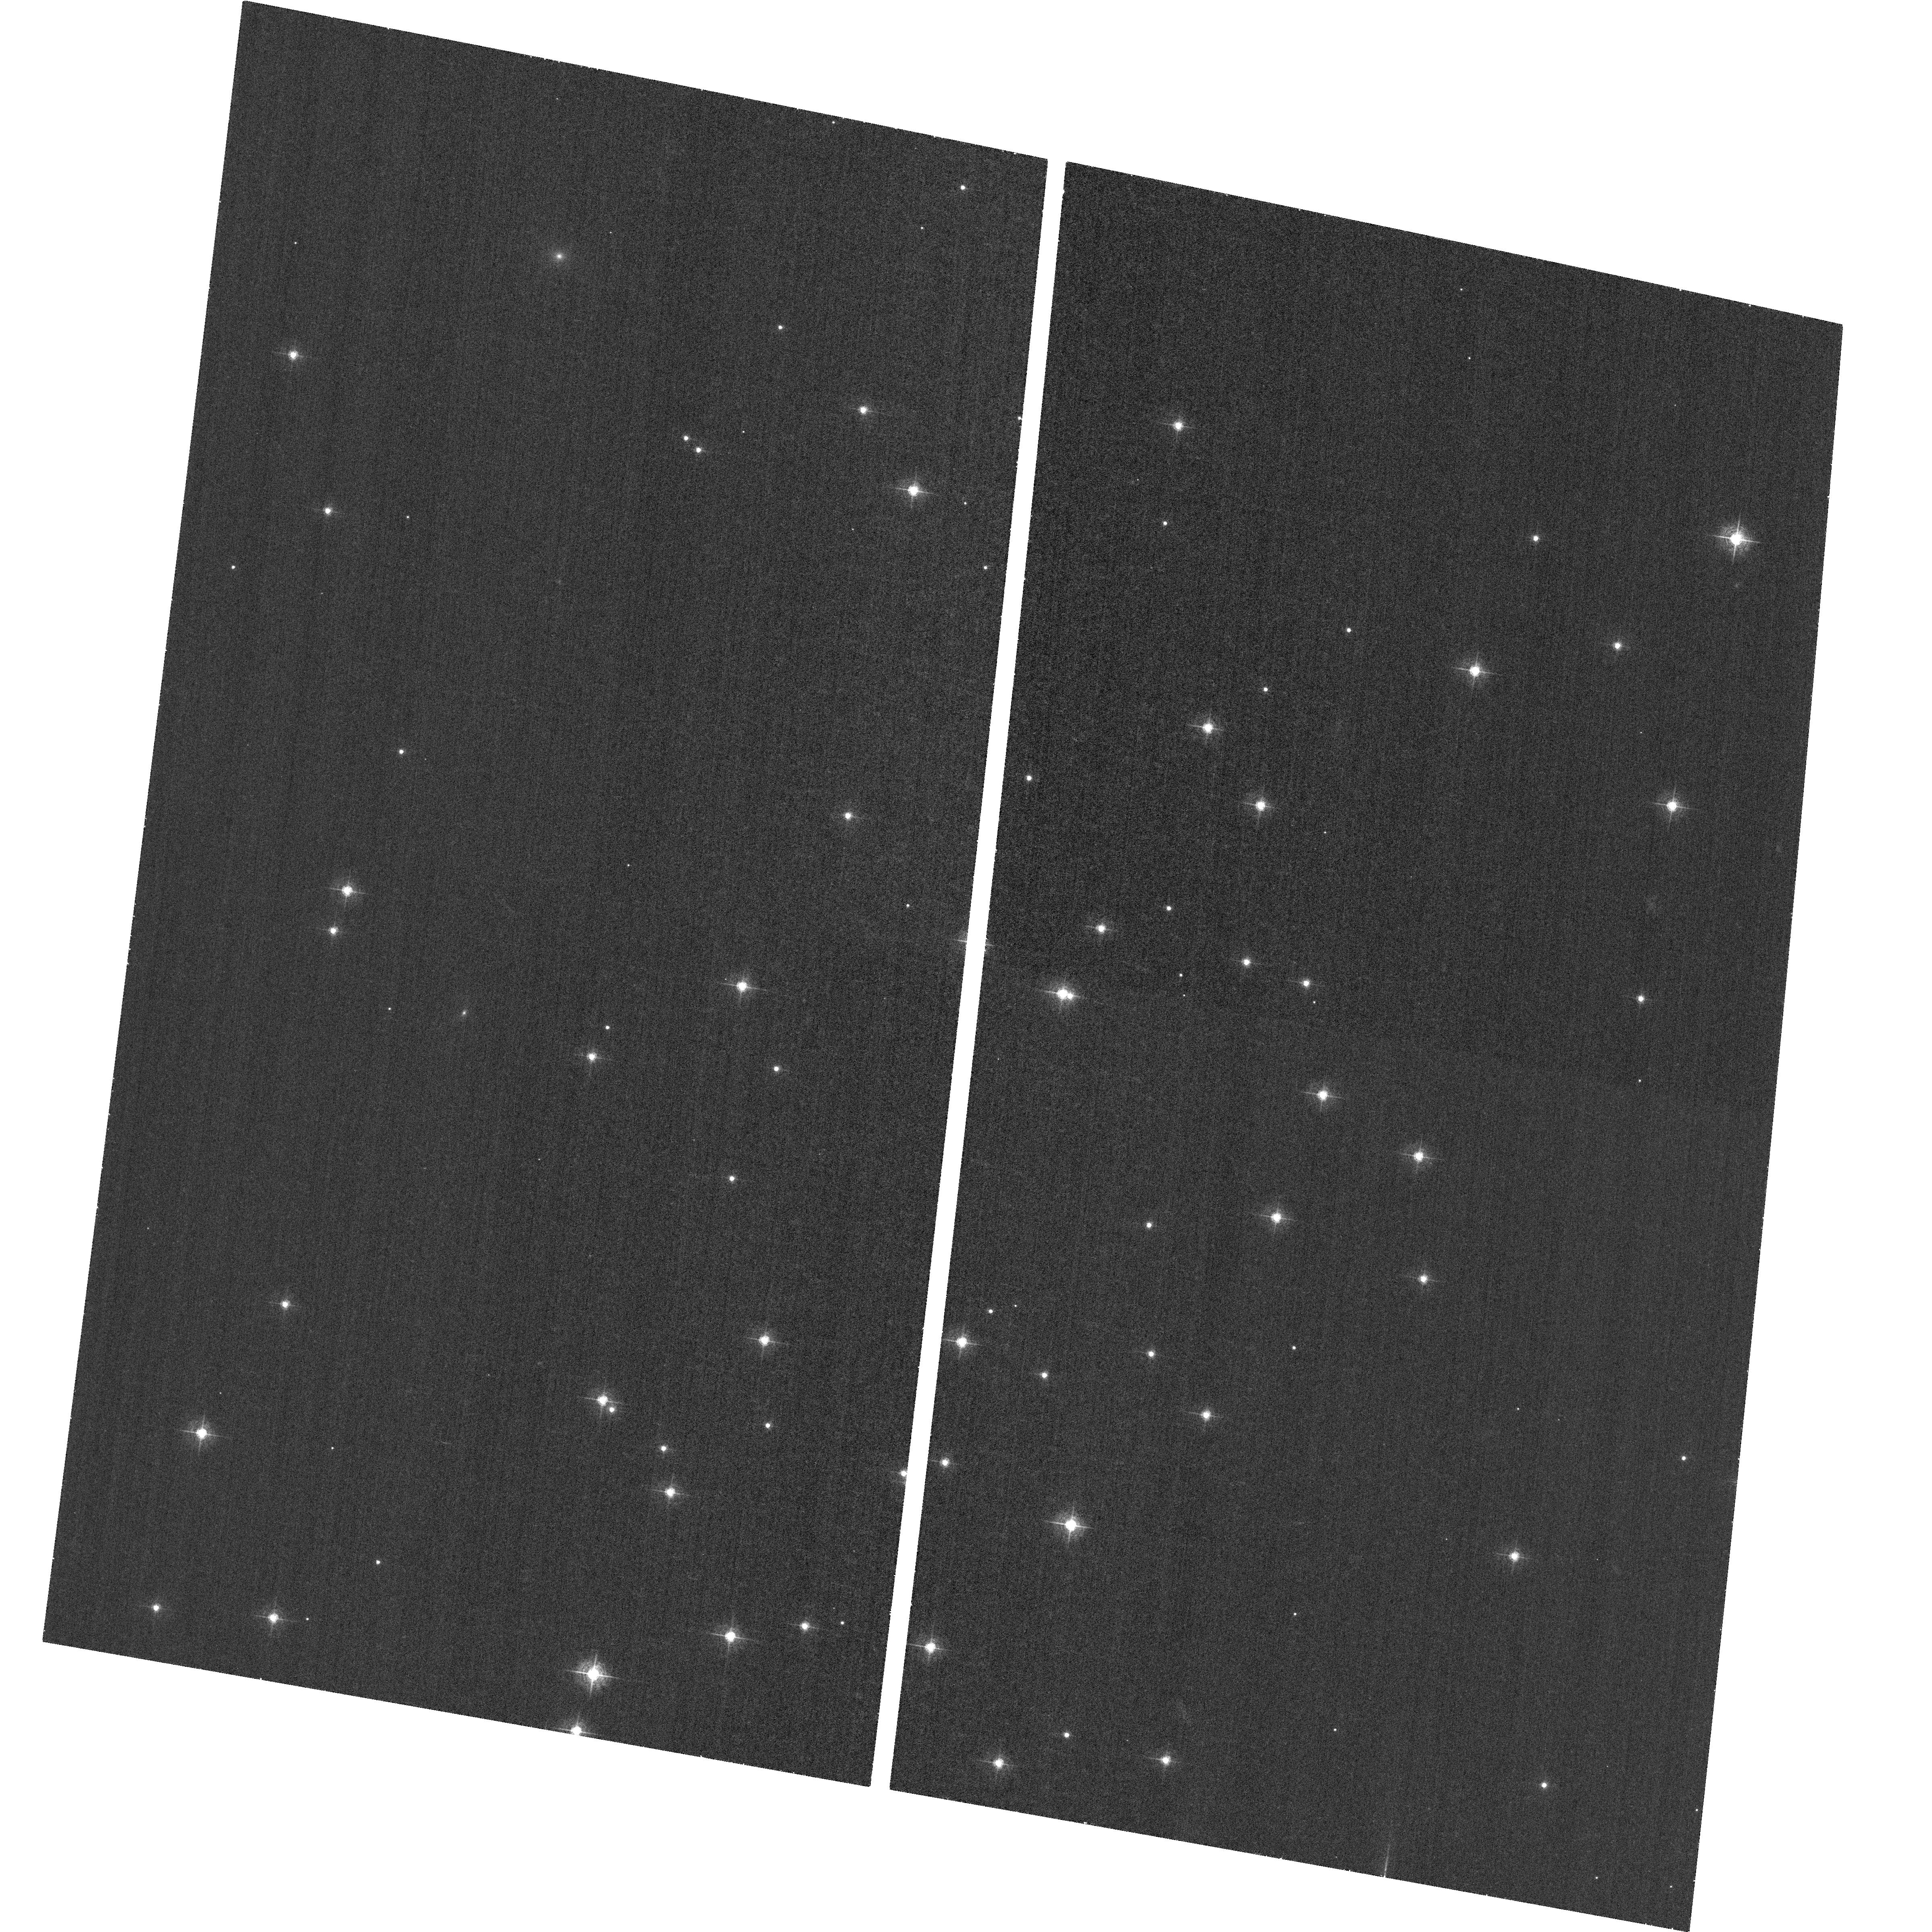
Target: NGC-188-58. Instrument: ACS/WFC. Filter: F502N. Exposure: 33 min. Observation ID: hst_11379_12_acs_wfc_f502n_ja8z12

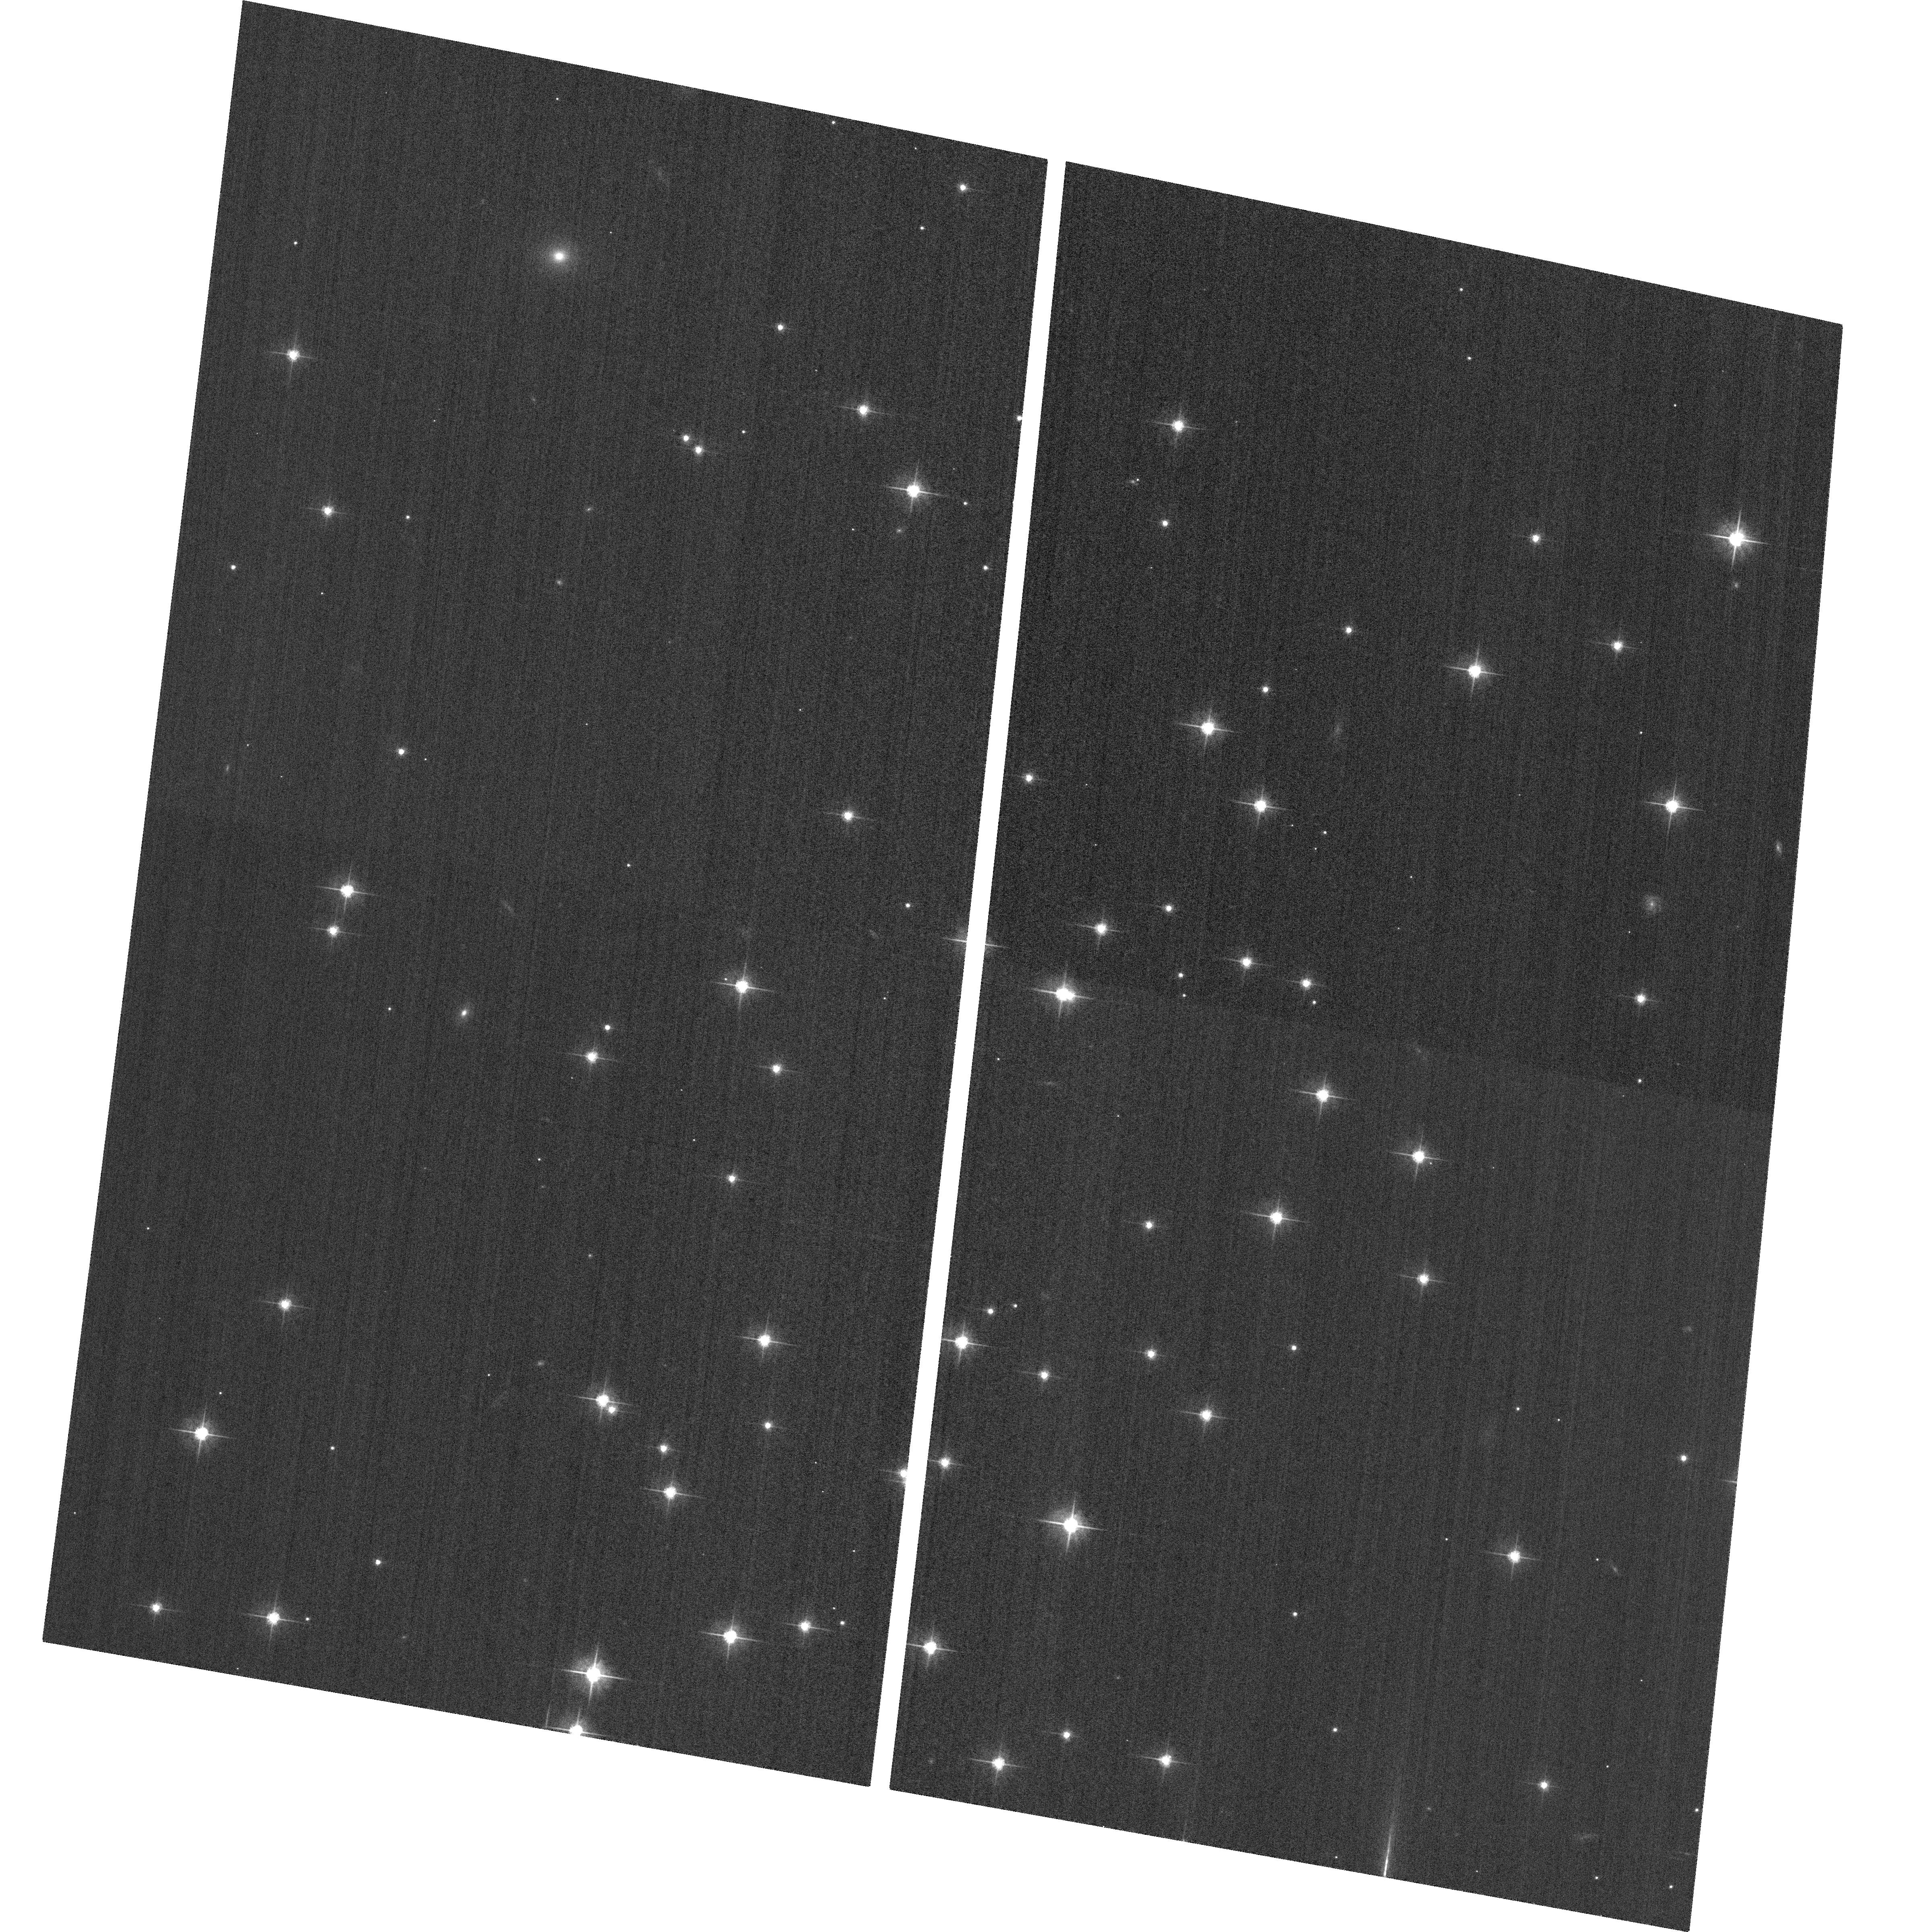
Target: NGC-188-58. Instrument: ACS/WFC. Filter: F625W. Exposure: 2 min. Observation ID: hst_11379_12_acs_wfc_f625w_ja8z12

ACS CCD Image Quality Verification (PI: Fruchter, Andrew S.)

This program will obtain a series of images to evaluate the point source image quality over the fields of view of the ACS HRC and WFC channels in normal imaging (non-coronagraphic) mode, after the corrector mechanisms have been used to optimize the image focus and symmetry. A moderate density open cluster, NGC-188, will be the target, since it is available year-round and has suitable density and magnitude distribution. Images will be obtained in the F502N and F625W filters, with 0.5 px dithers in each axis of the WFC to improve PSF sampling. Larger (~10 arcsec) POS-TARG offsets will be used to improve the sampling over the HRC field, while maintaining mean star separation (>5 arcsec) adequate for PSF evaluation to a reasonable radius. This corresponds to activity ACS17